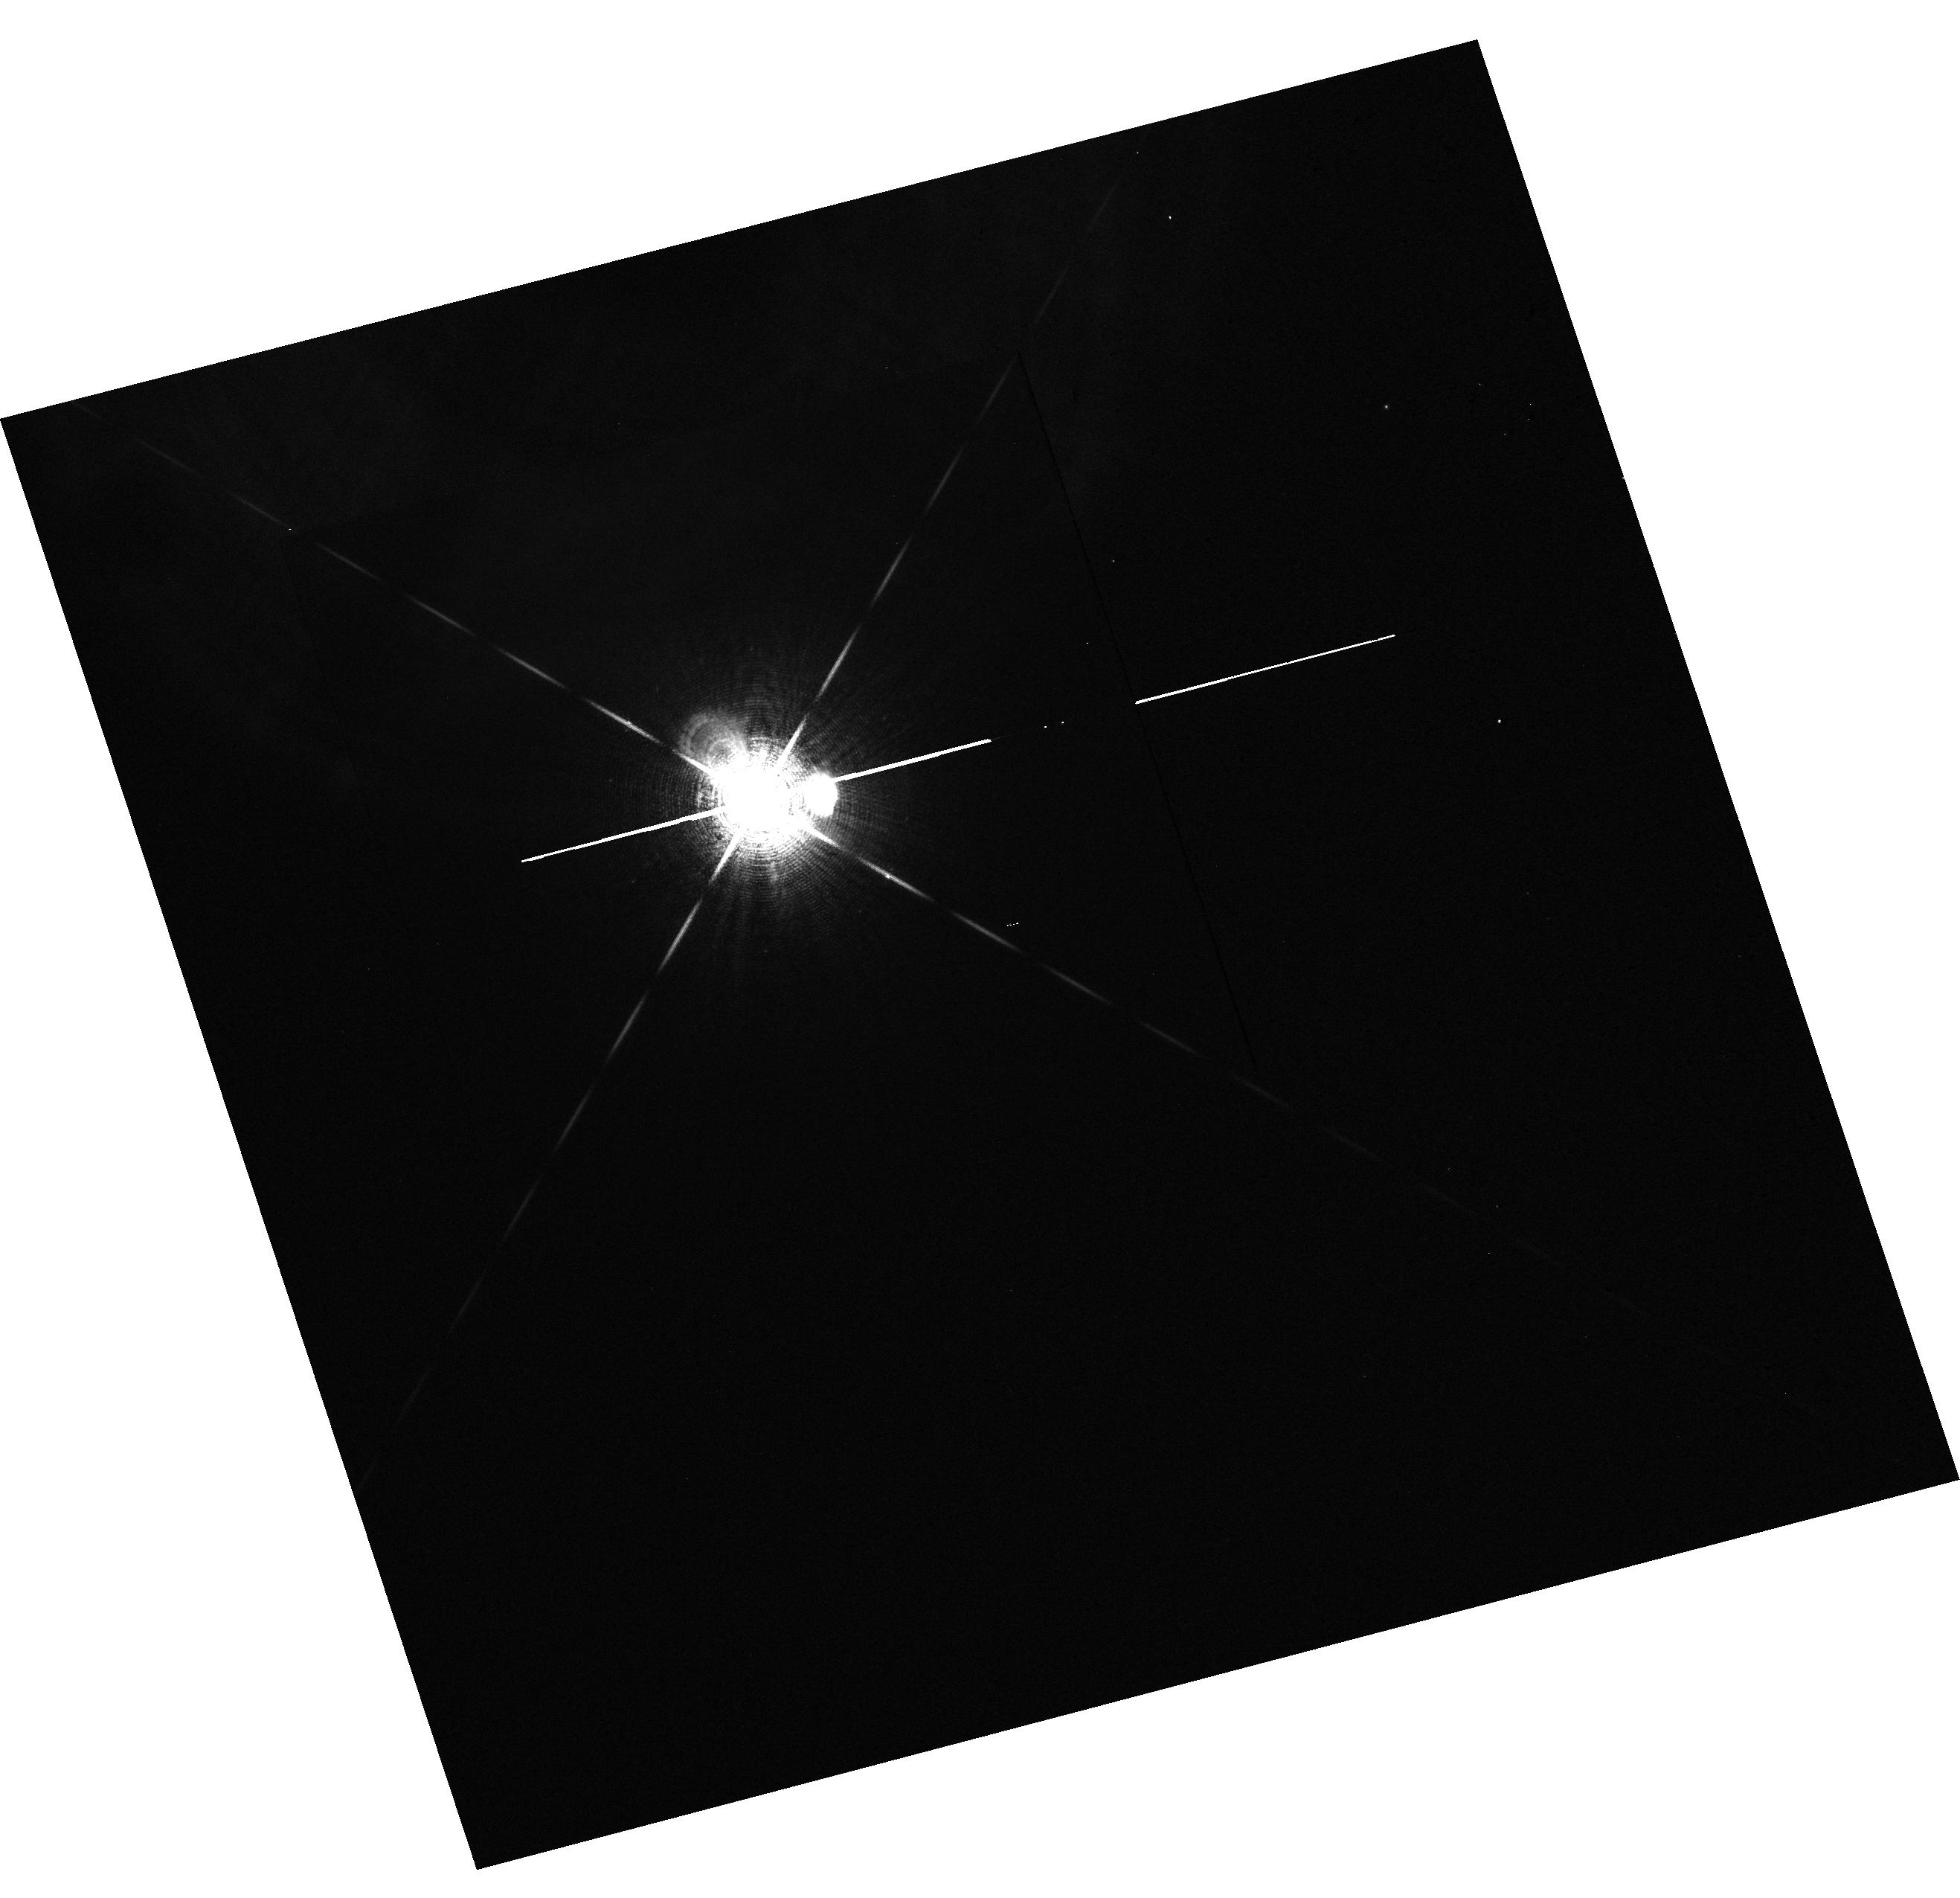
Target: HD20902
Instrument: WFC3/UVIS
Filter: F656N
Exposure: 1 min
Observation ID: hst_14349_13_wfc3_uvis_f656n_id0513

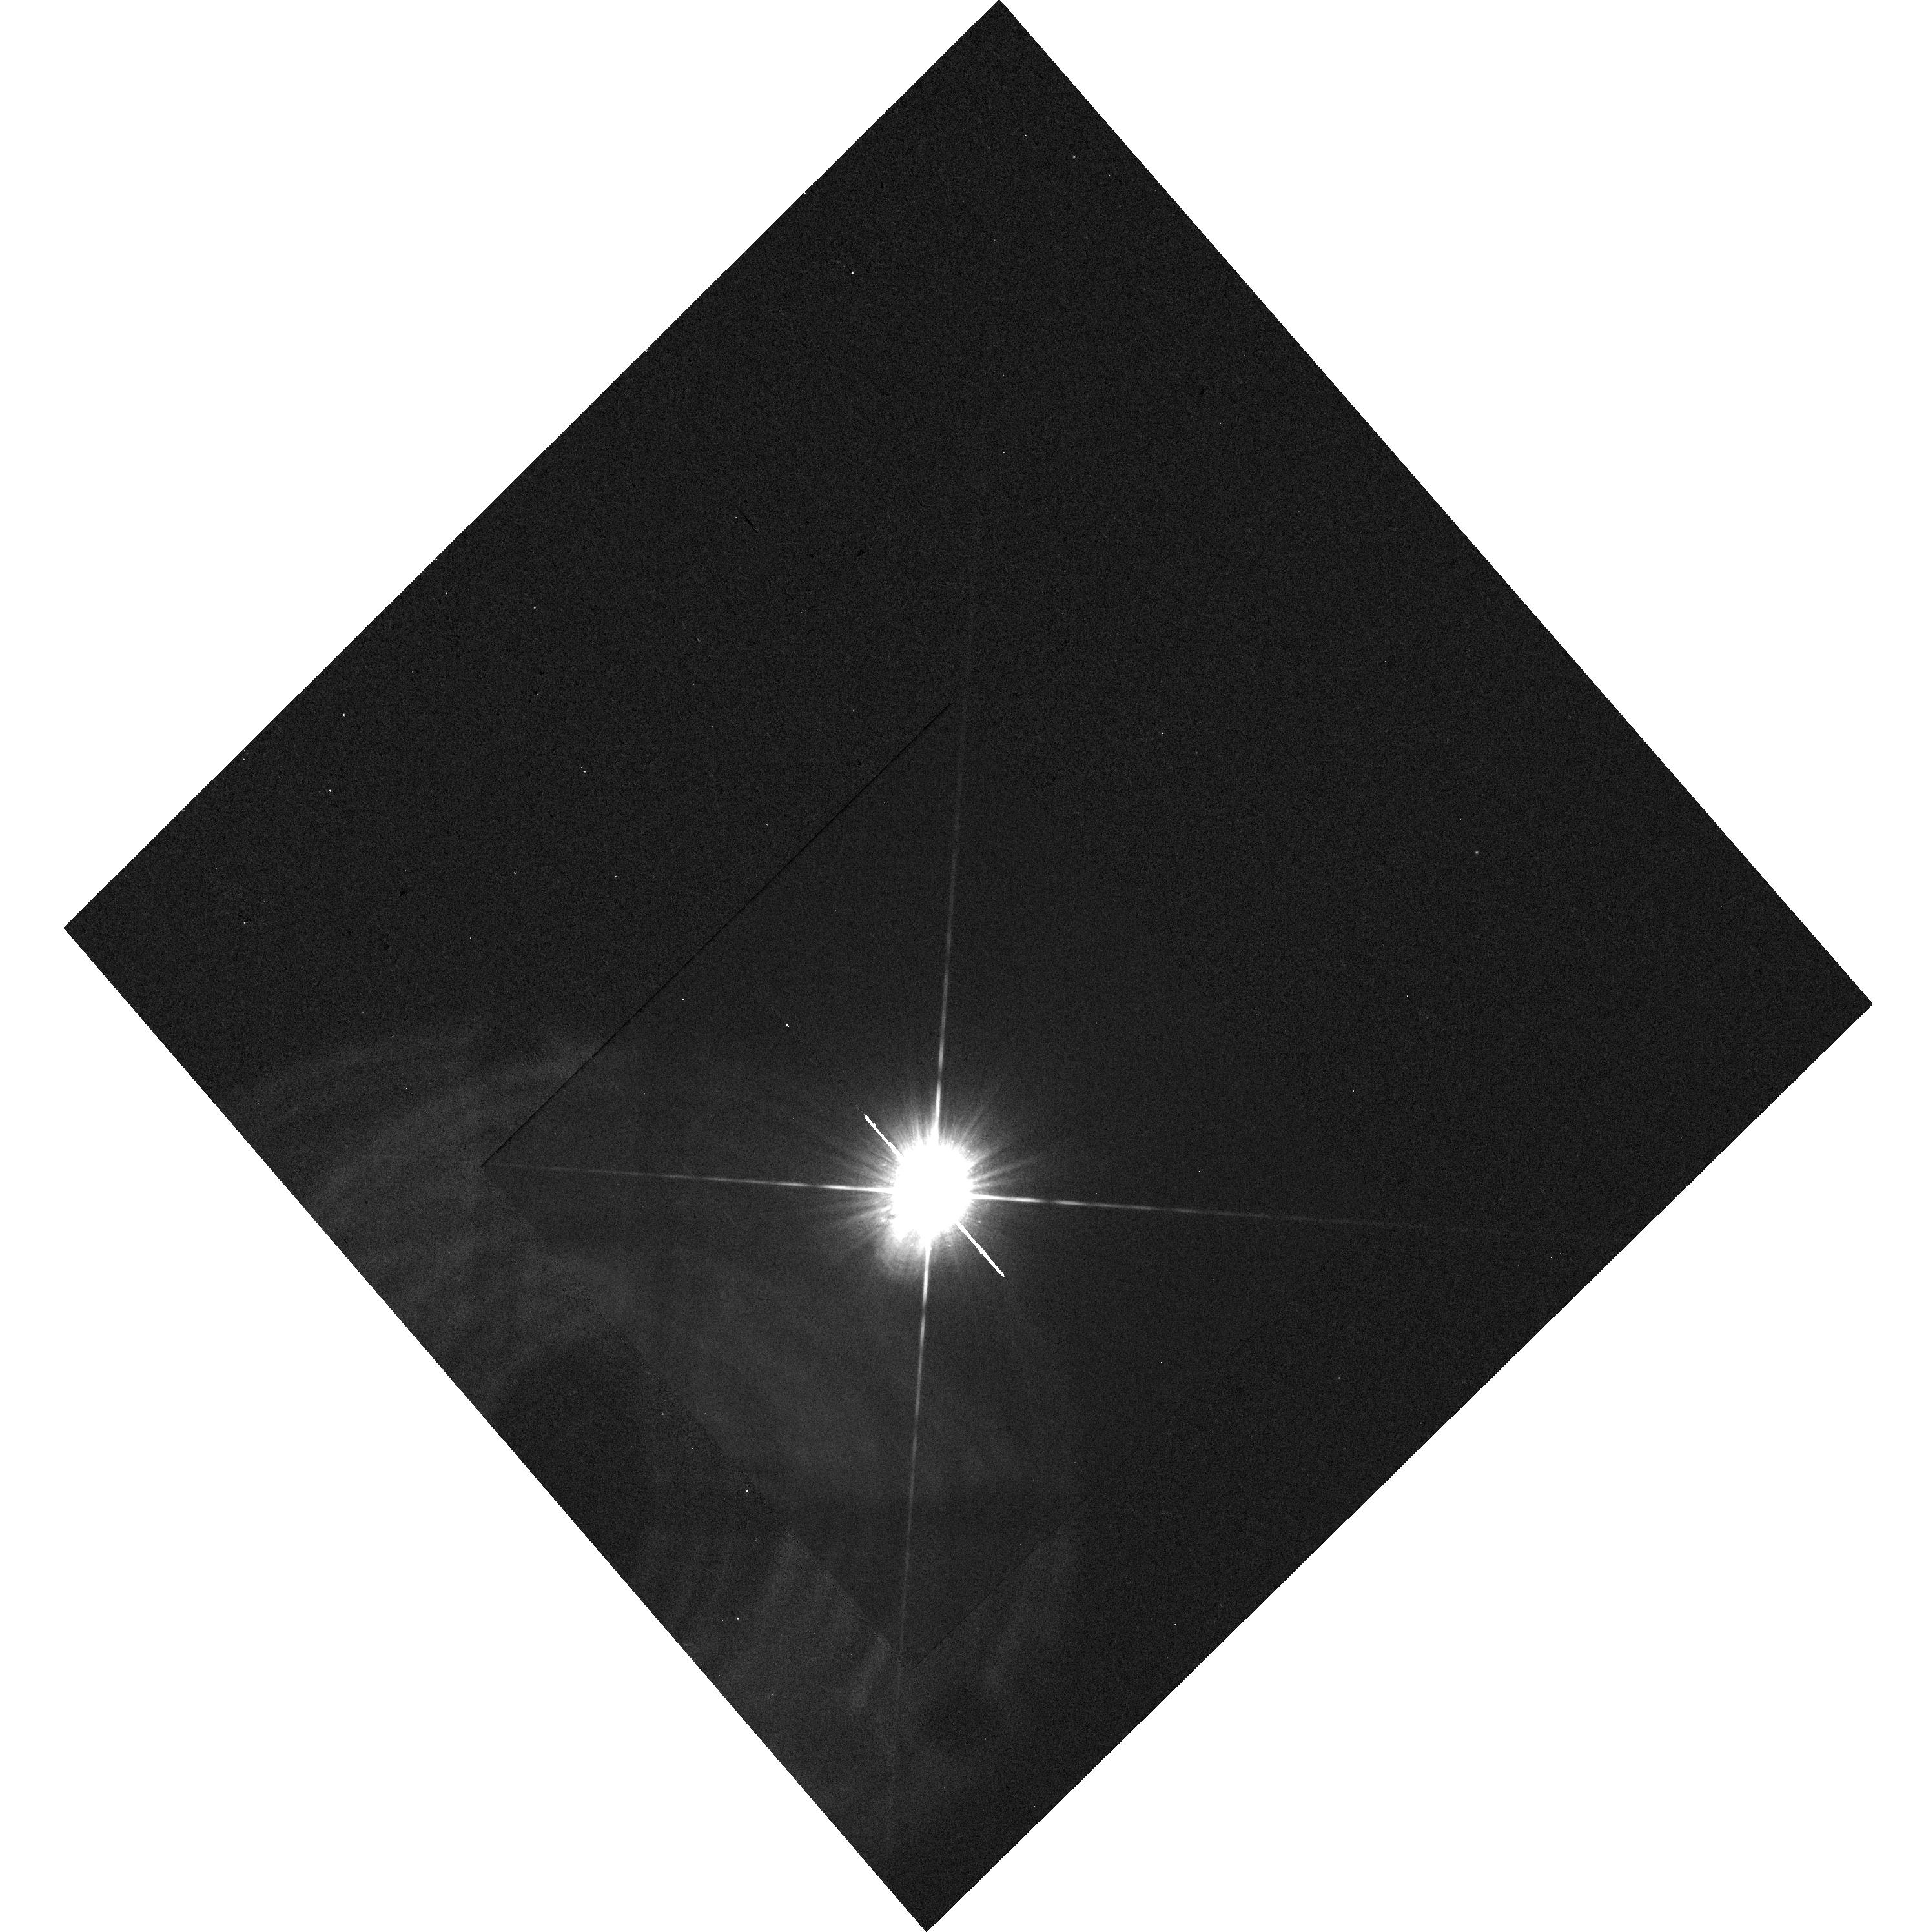
Target: HD20902
Instrument: WFC3/UVIS
Filter: F280N
Exposure: 11 min
Observation ID: hst_14349_12_wfc3_uvis_f280n_id0512

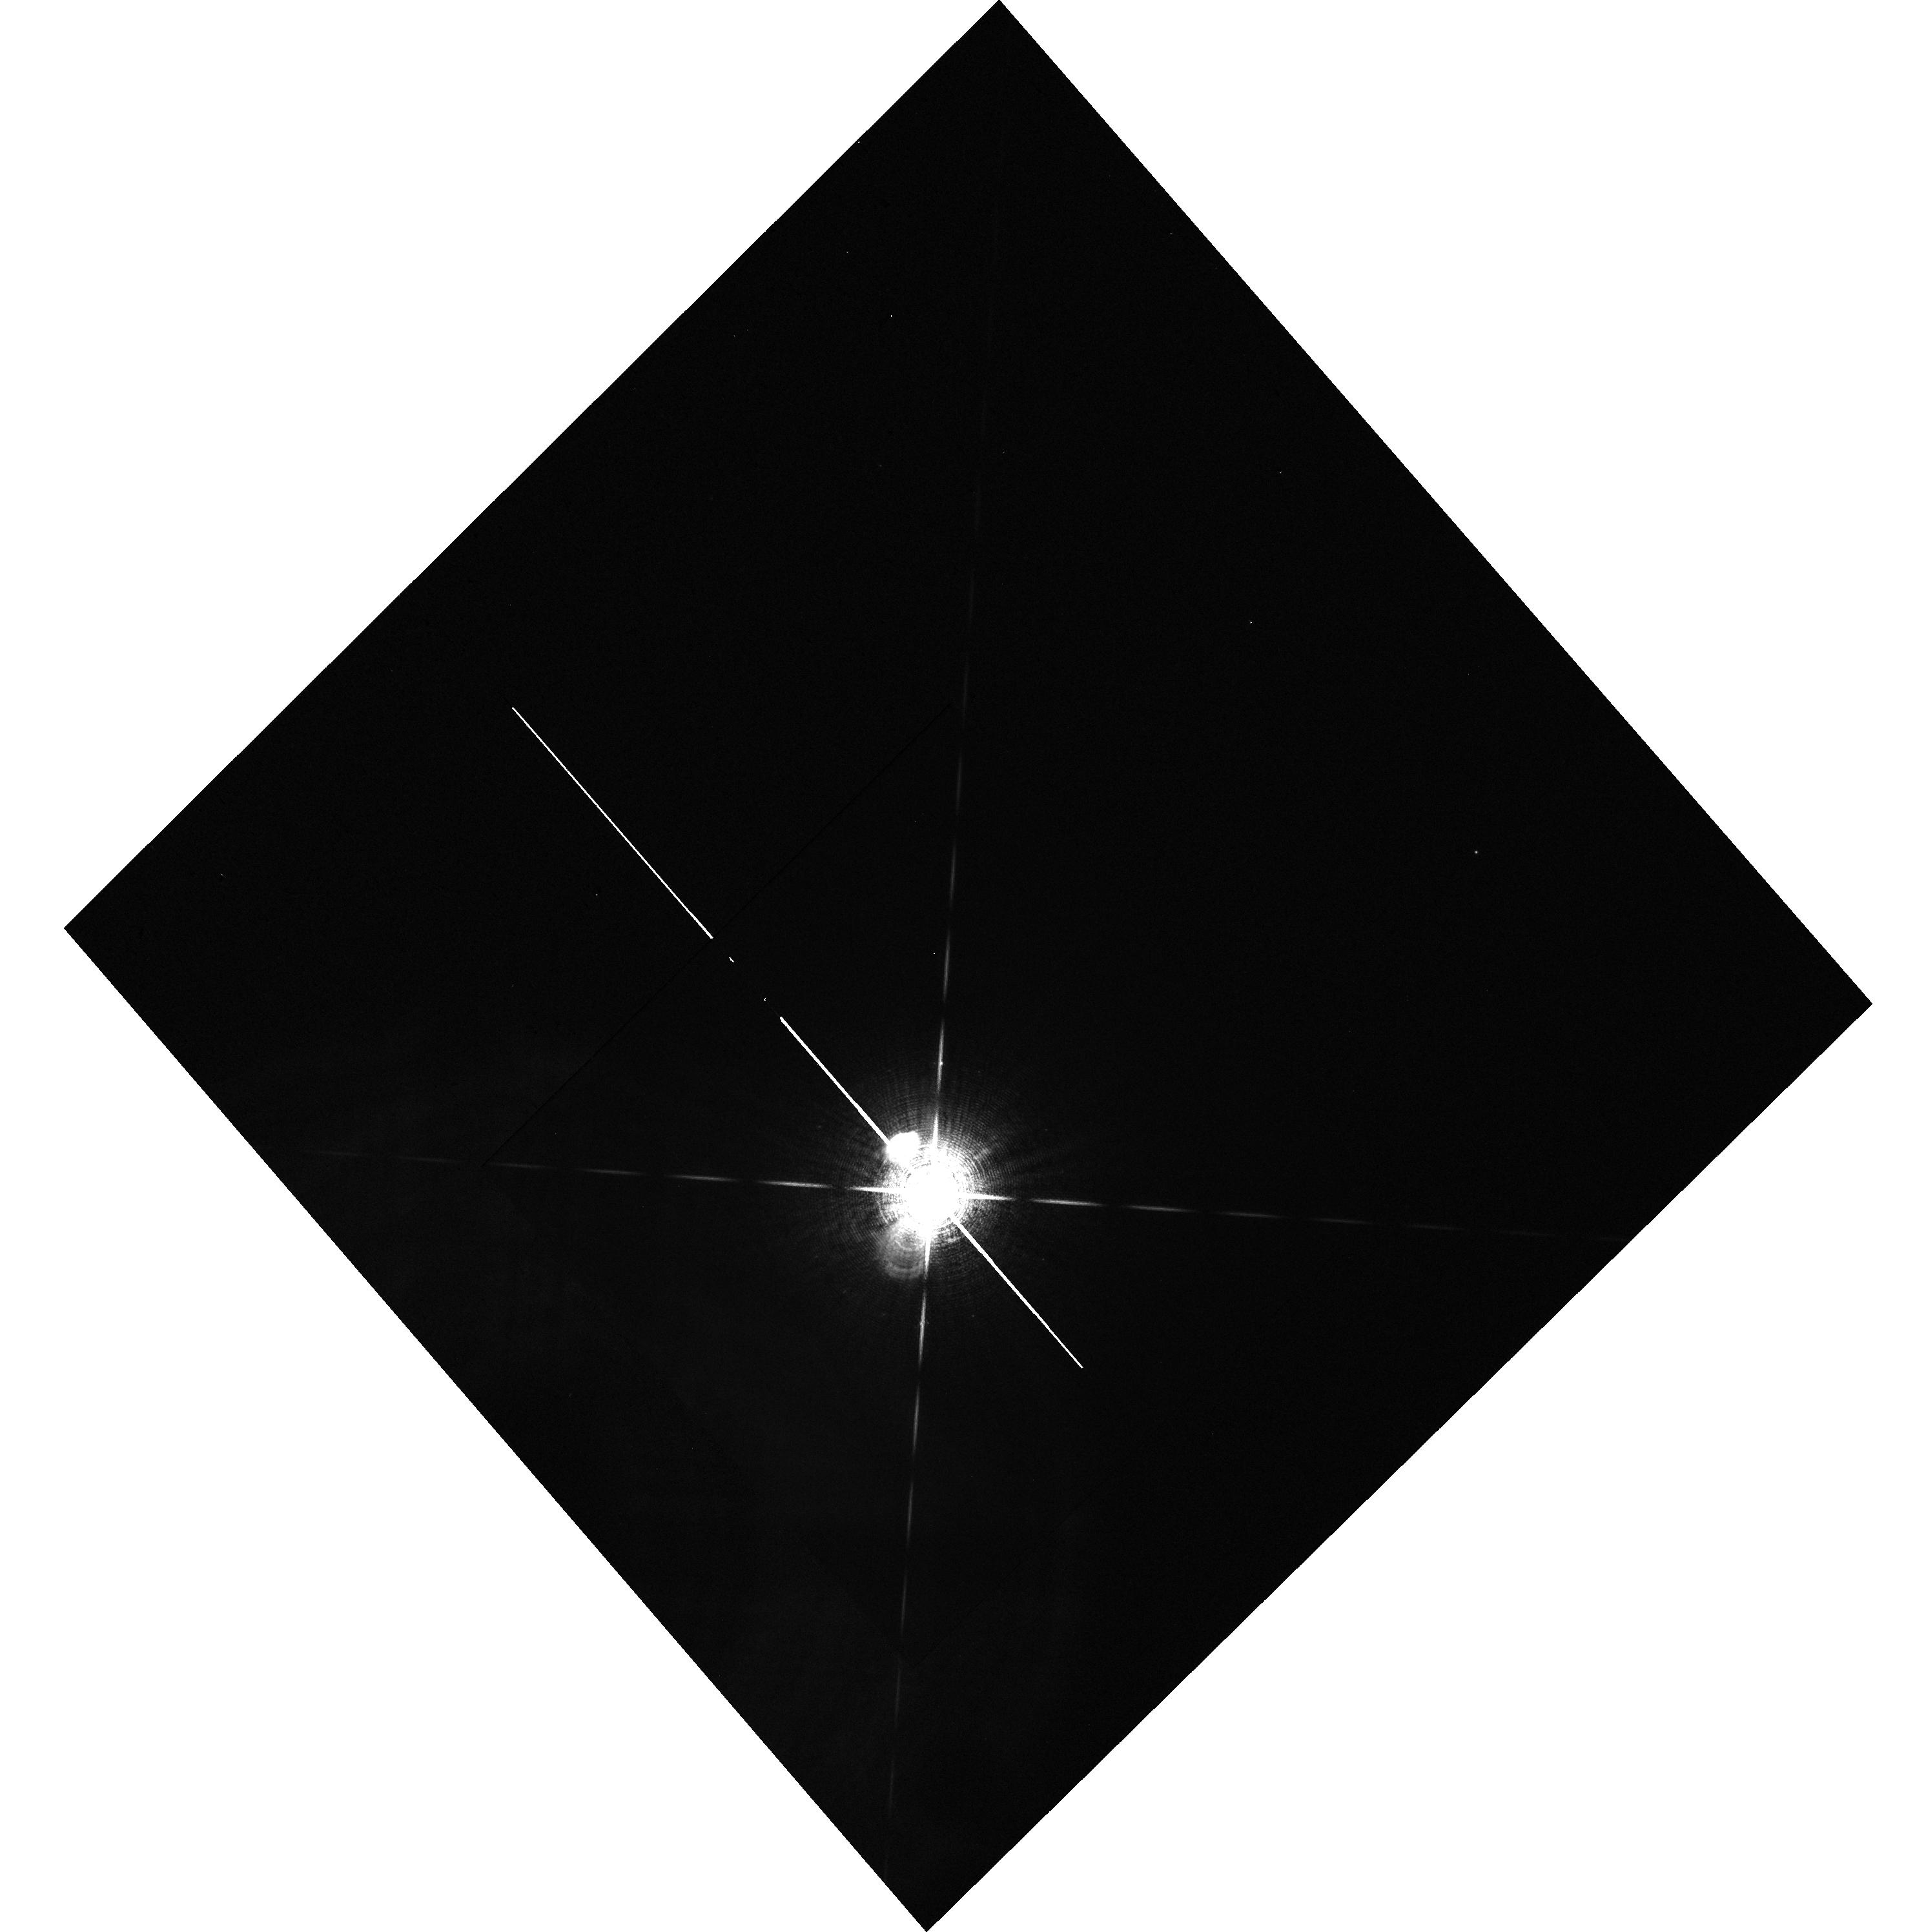
Target: HD20902
Instrument: WFC3/UVIS
Filter: F656N
Exposure: 1 min
Observation ID: hst_14349_12_wfc3_uvis_f656n_id0512

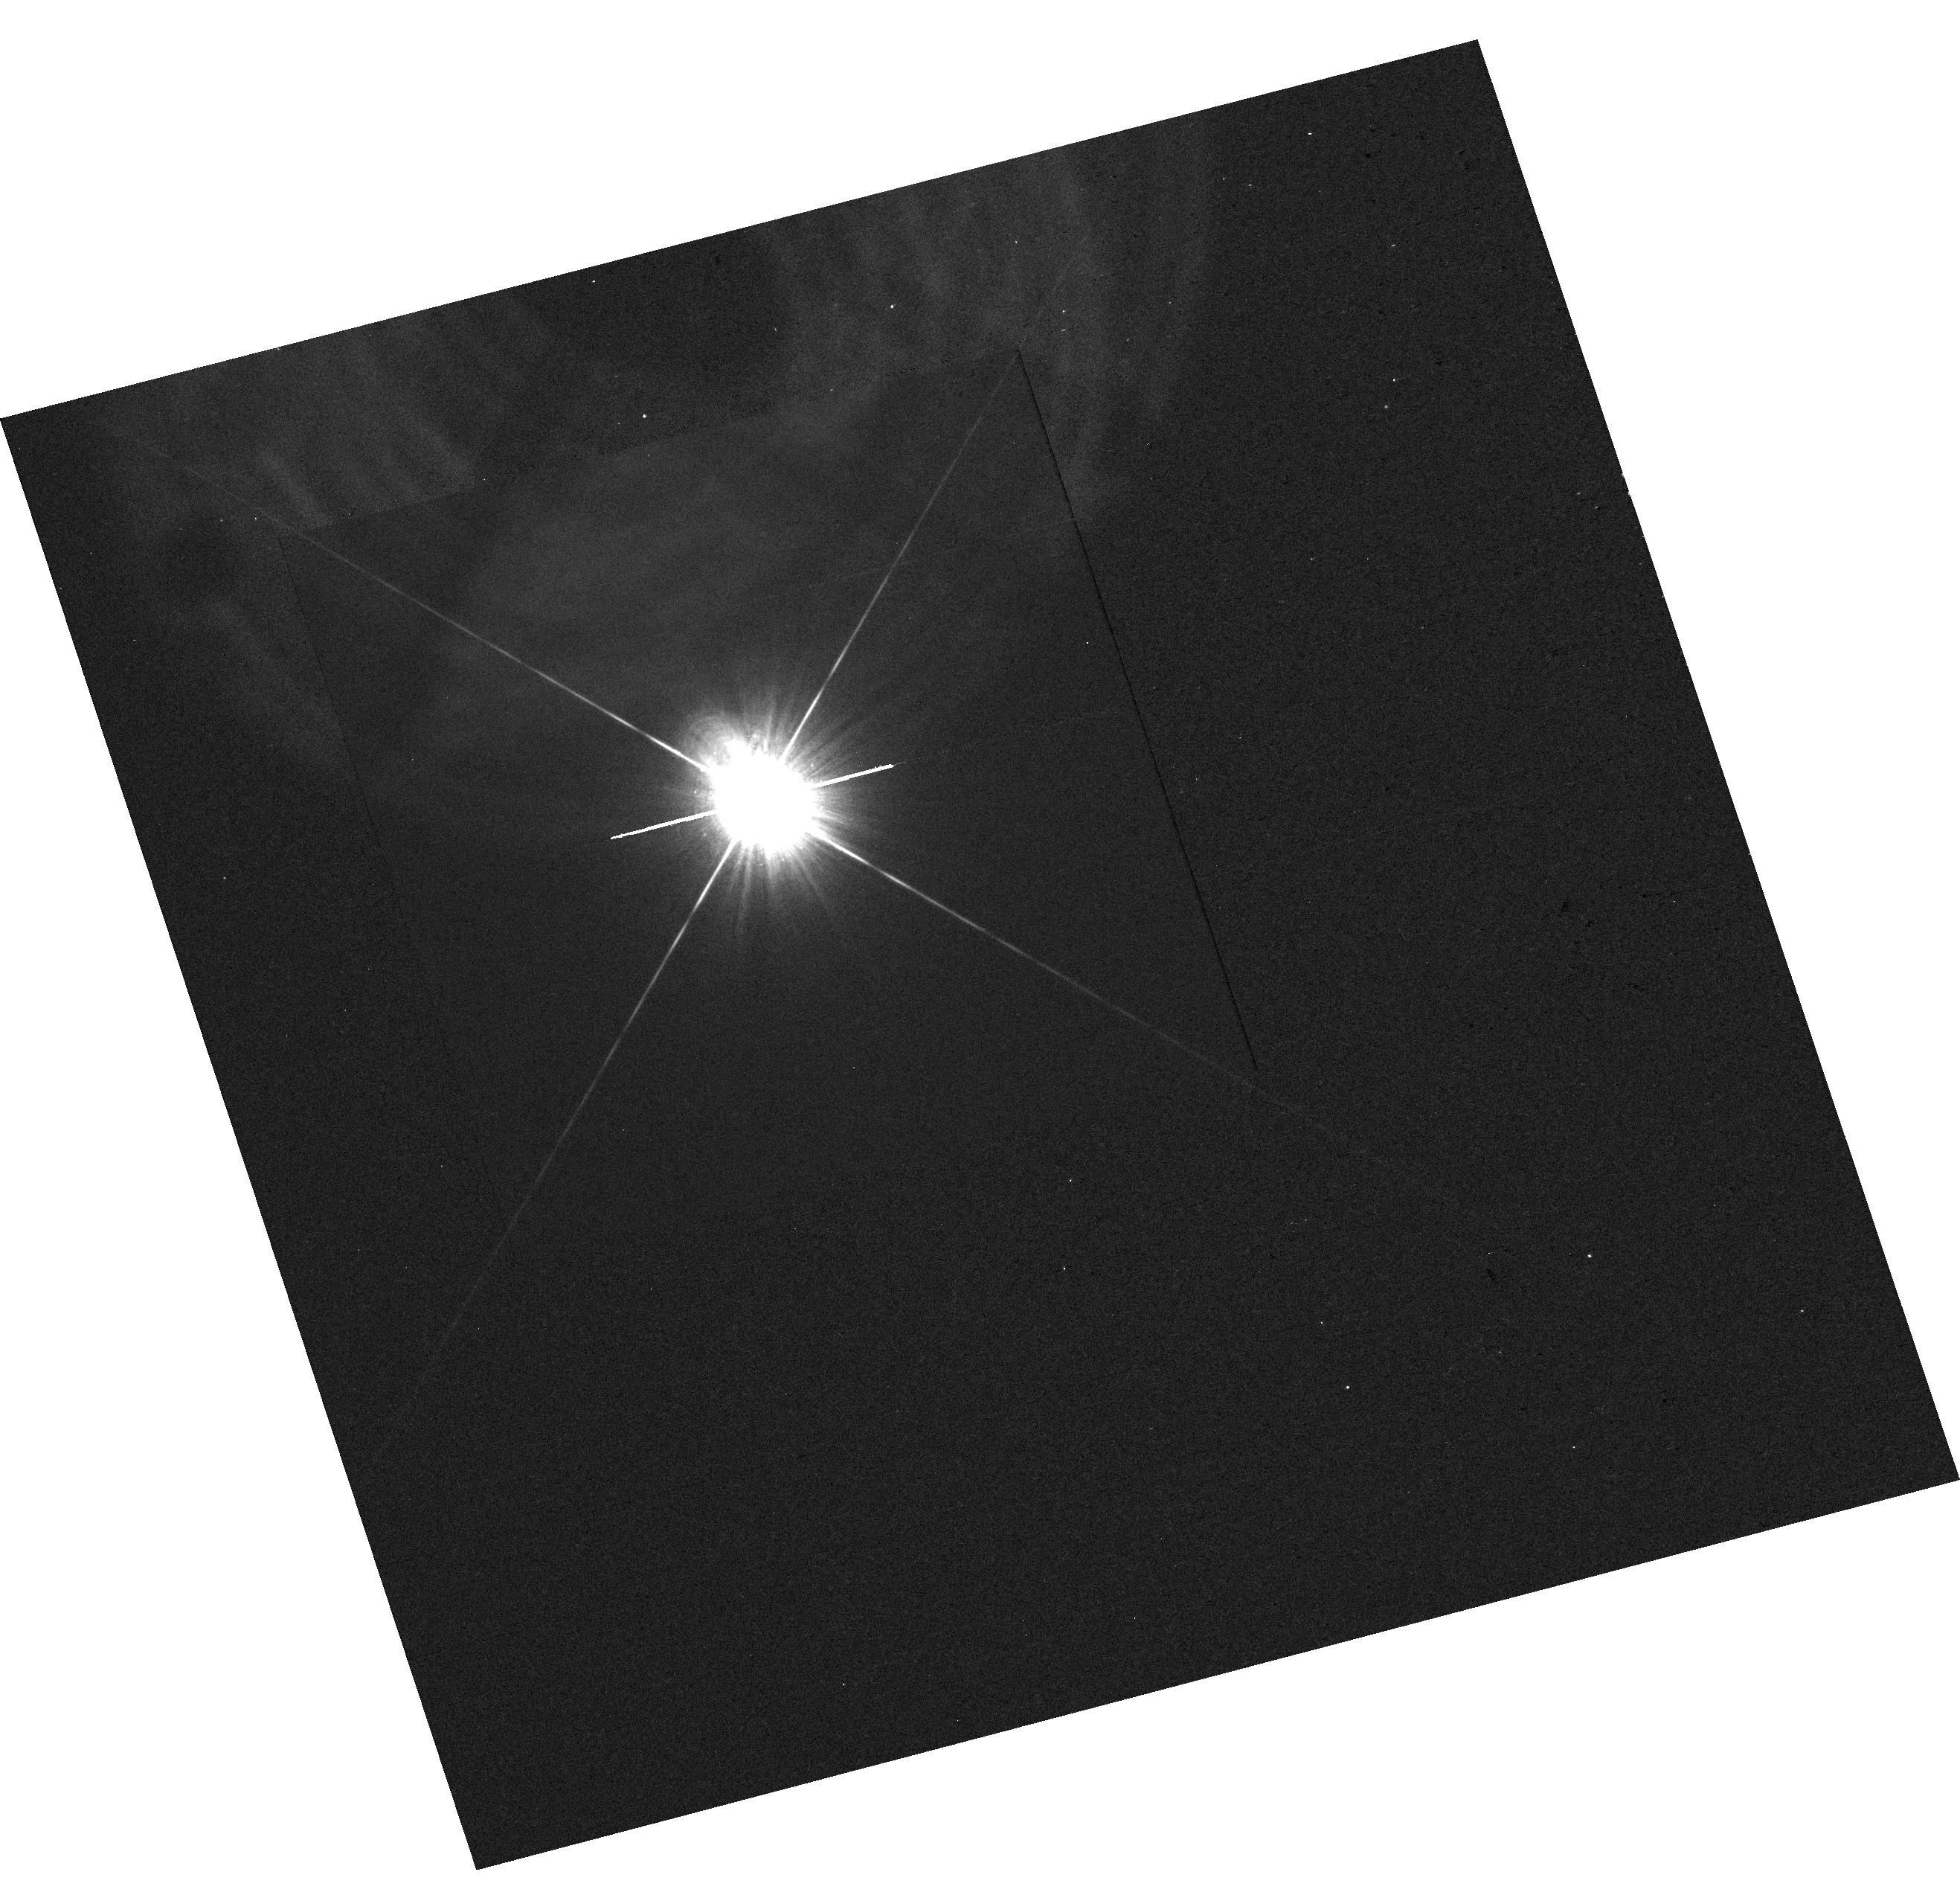
Target: HD20902
Instrument: WFC3/UVIS
Filter: F280N
Exposure: 11 min
Observation ID: hst_14349_13_wfc3_uvis_f280n_id0513

The High-Energy Environs of the Anomalous Coronal Source Alpha Persei (PI: Ayres, Thomas R.)

This is a joint Chandra/HST program to investigate the F-type supergiant Alpha Persei, brightest star in the young (50 Myr) open cluster that bears its name. The central question is whether the bright ROSAT X-ray source identified as Alpha Per truly is associated with the supergiant (which would make it quite an anomalous object in its class), or instead is due to a low-mass coronally active cluster member in the immediate vicinity of Alpha Per, but which has escaped detection owing to the glare of the very bright star nearby. In fact, the ROSAT LX is similar to that of active G dwarfs in the young cluster, and the X-ray source appears to be shifted slightly from the optical position of the bright star. Furthermore, a brief COS SNAPshot FUV spectrum of Alpha Per appeared to lack significant high-energy features (e.g., Si IV 140 nm) expected from a powerful X-ray source, although the bright FUV photospheric continuum of the warm supergiant was a major source of interference. The observational objectives of the HST part of the program are: (1) image the field with WFC3 to pin down positions of any faint, low-mass stars in the immediate vicinity of the supergiant (chromospherically active dwarfs have a large contrast advantage, for example, at Mg II 280 nm); and (2) take a deeper COS FUV spectrum than was possible in the Cycle 17 SNAPshot program, including the important Lyman Alpha region, which was forbidden in the SNAP program owing to safety issues. We now know that the Lyman Alpha observation would be safe, and access to the G130M side-B spectrum would capture key "hot lines" like N V 124 nm, where the FUV continuum is weaker, to help characterize the activity levels of the iconic supergiant.